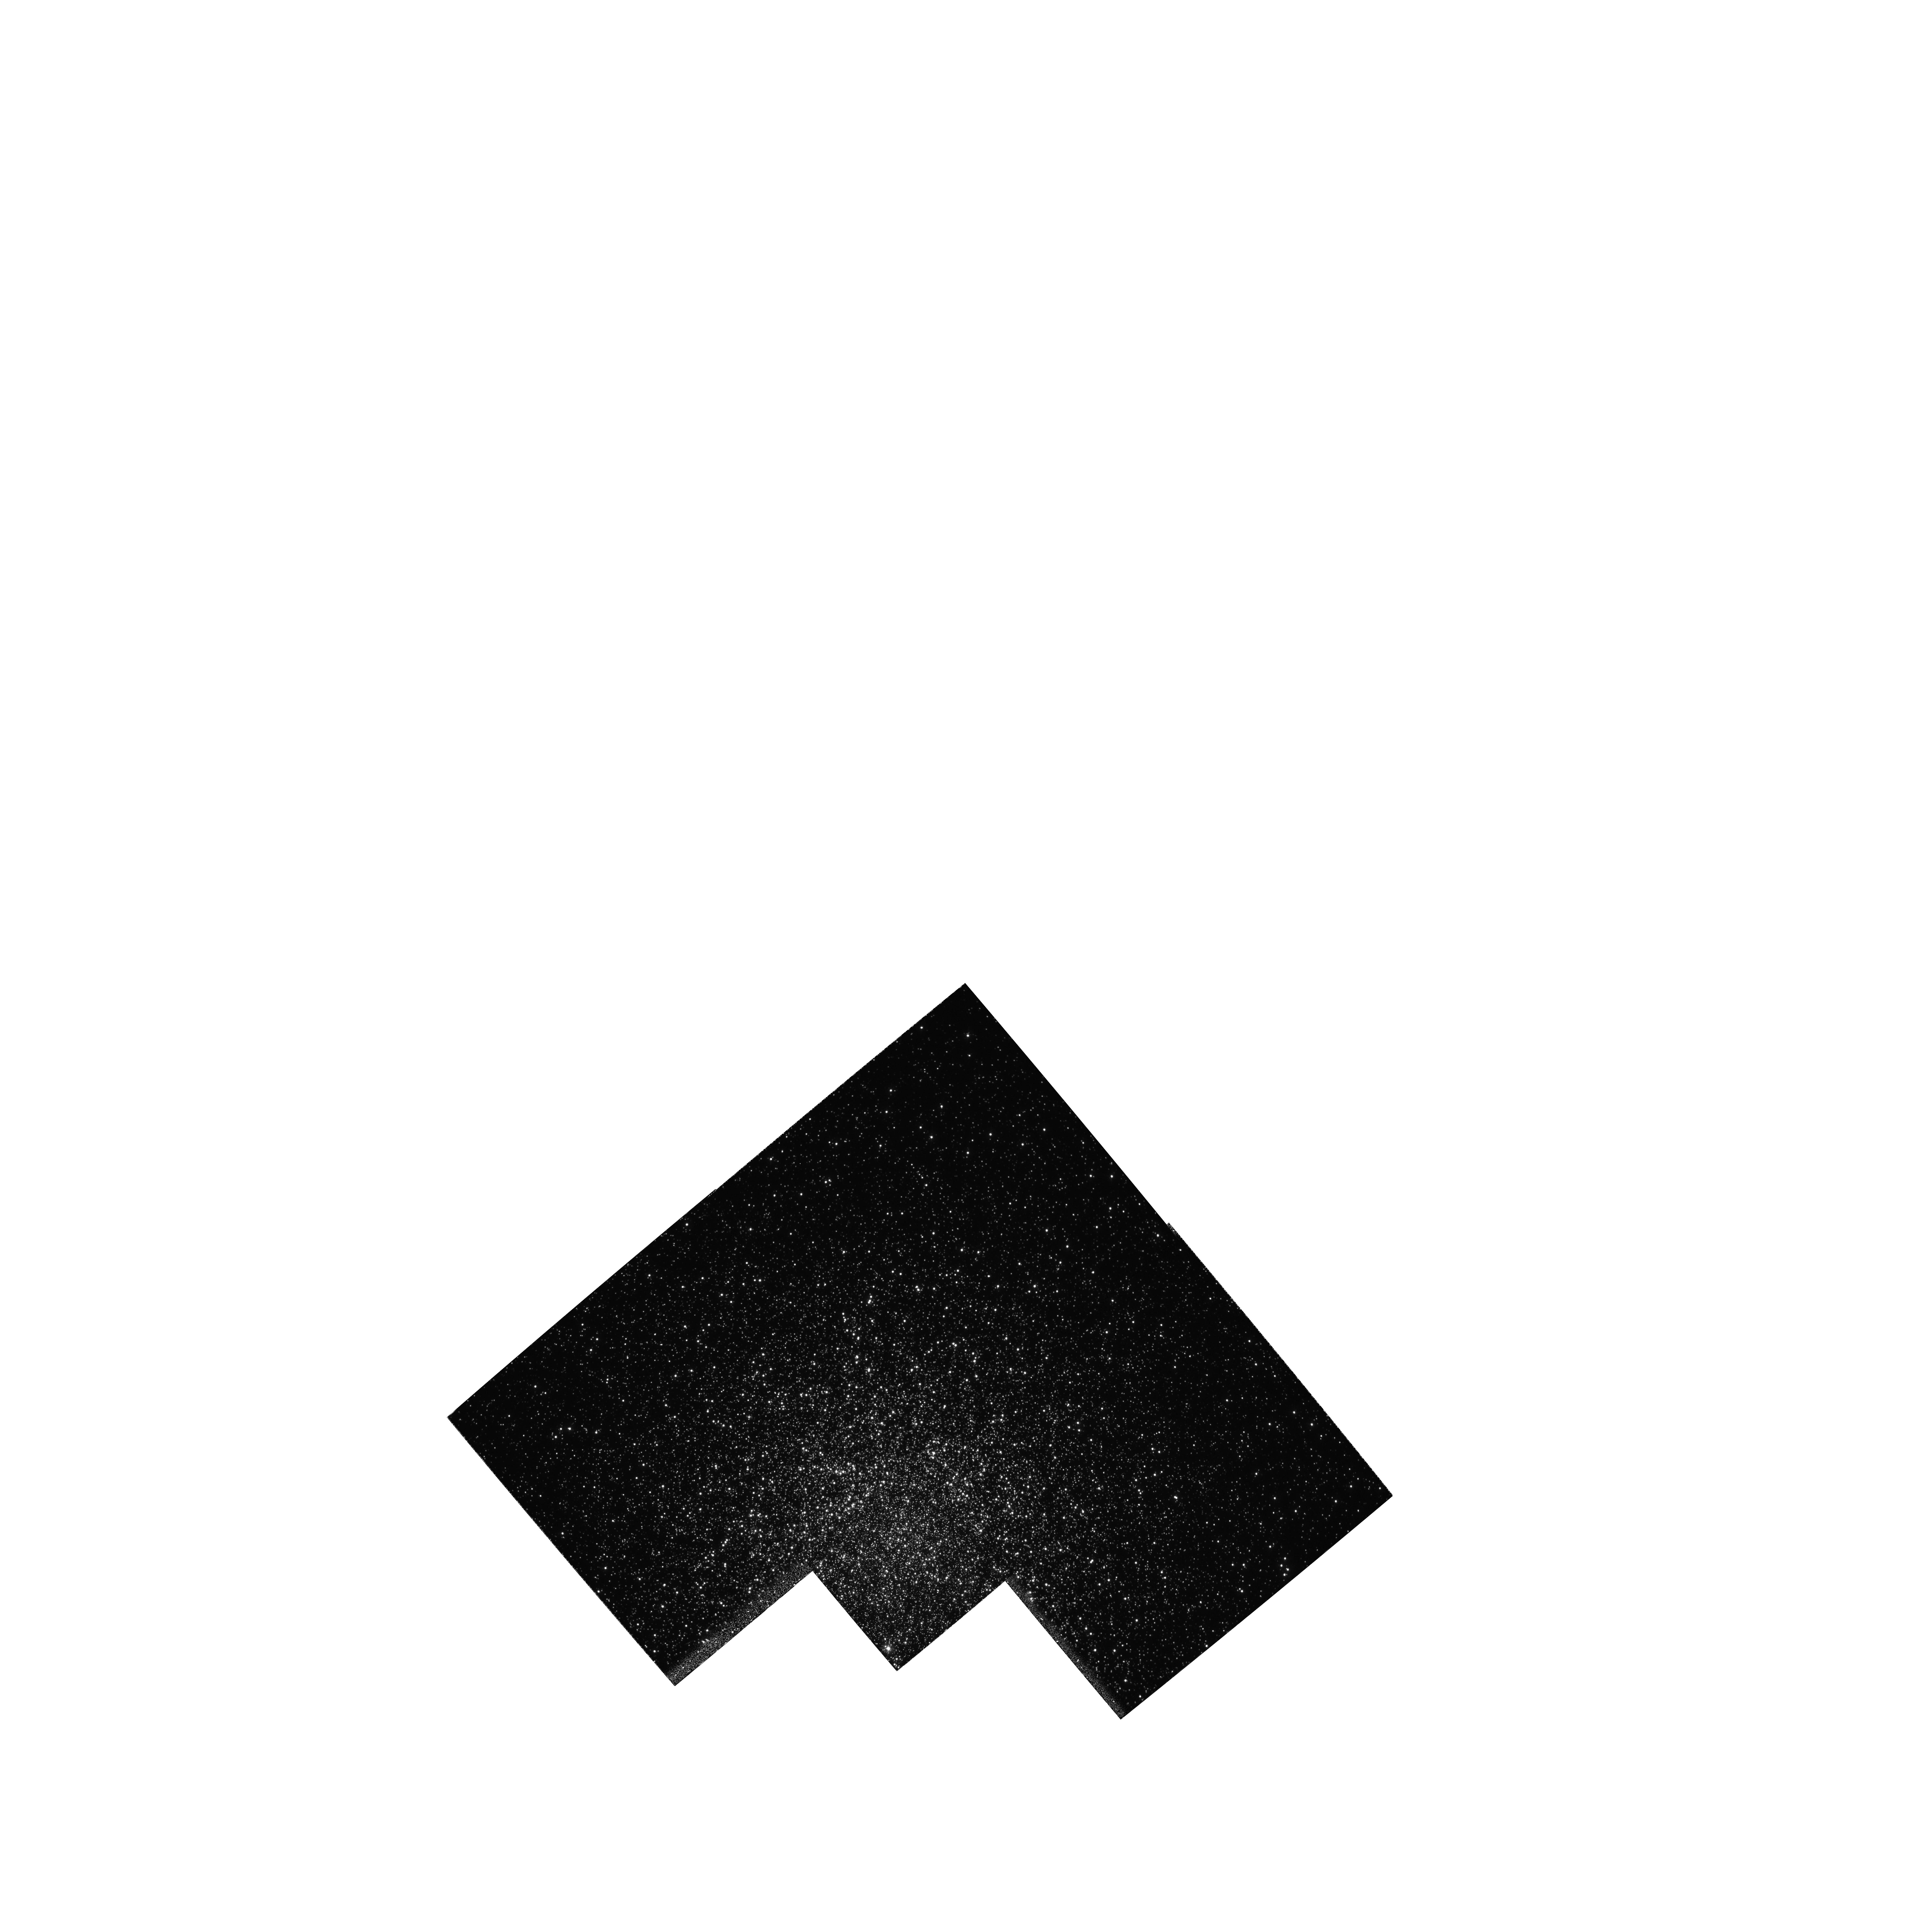
Target: NGC5272. Instrument: WFPC2/PC. Filter: F336W. Exposure: 56 min. Observation ID: hst_5496_01_wfpc2_pc_f336w_u2li01

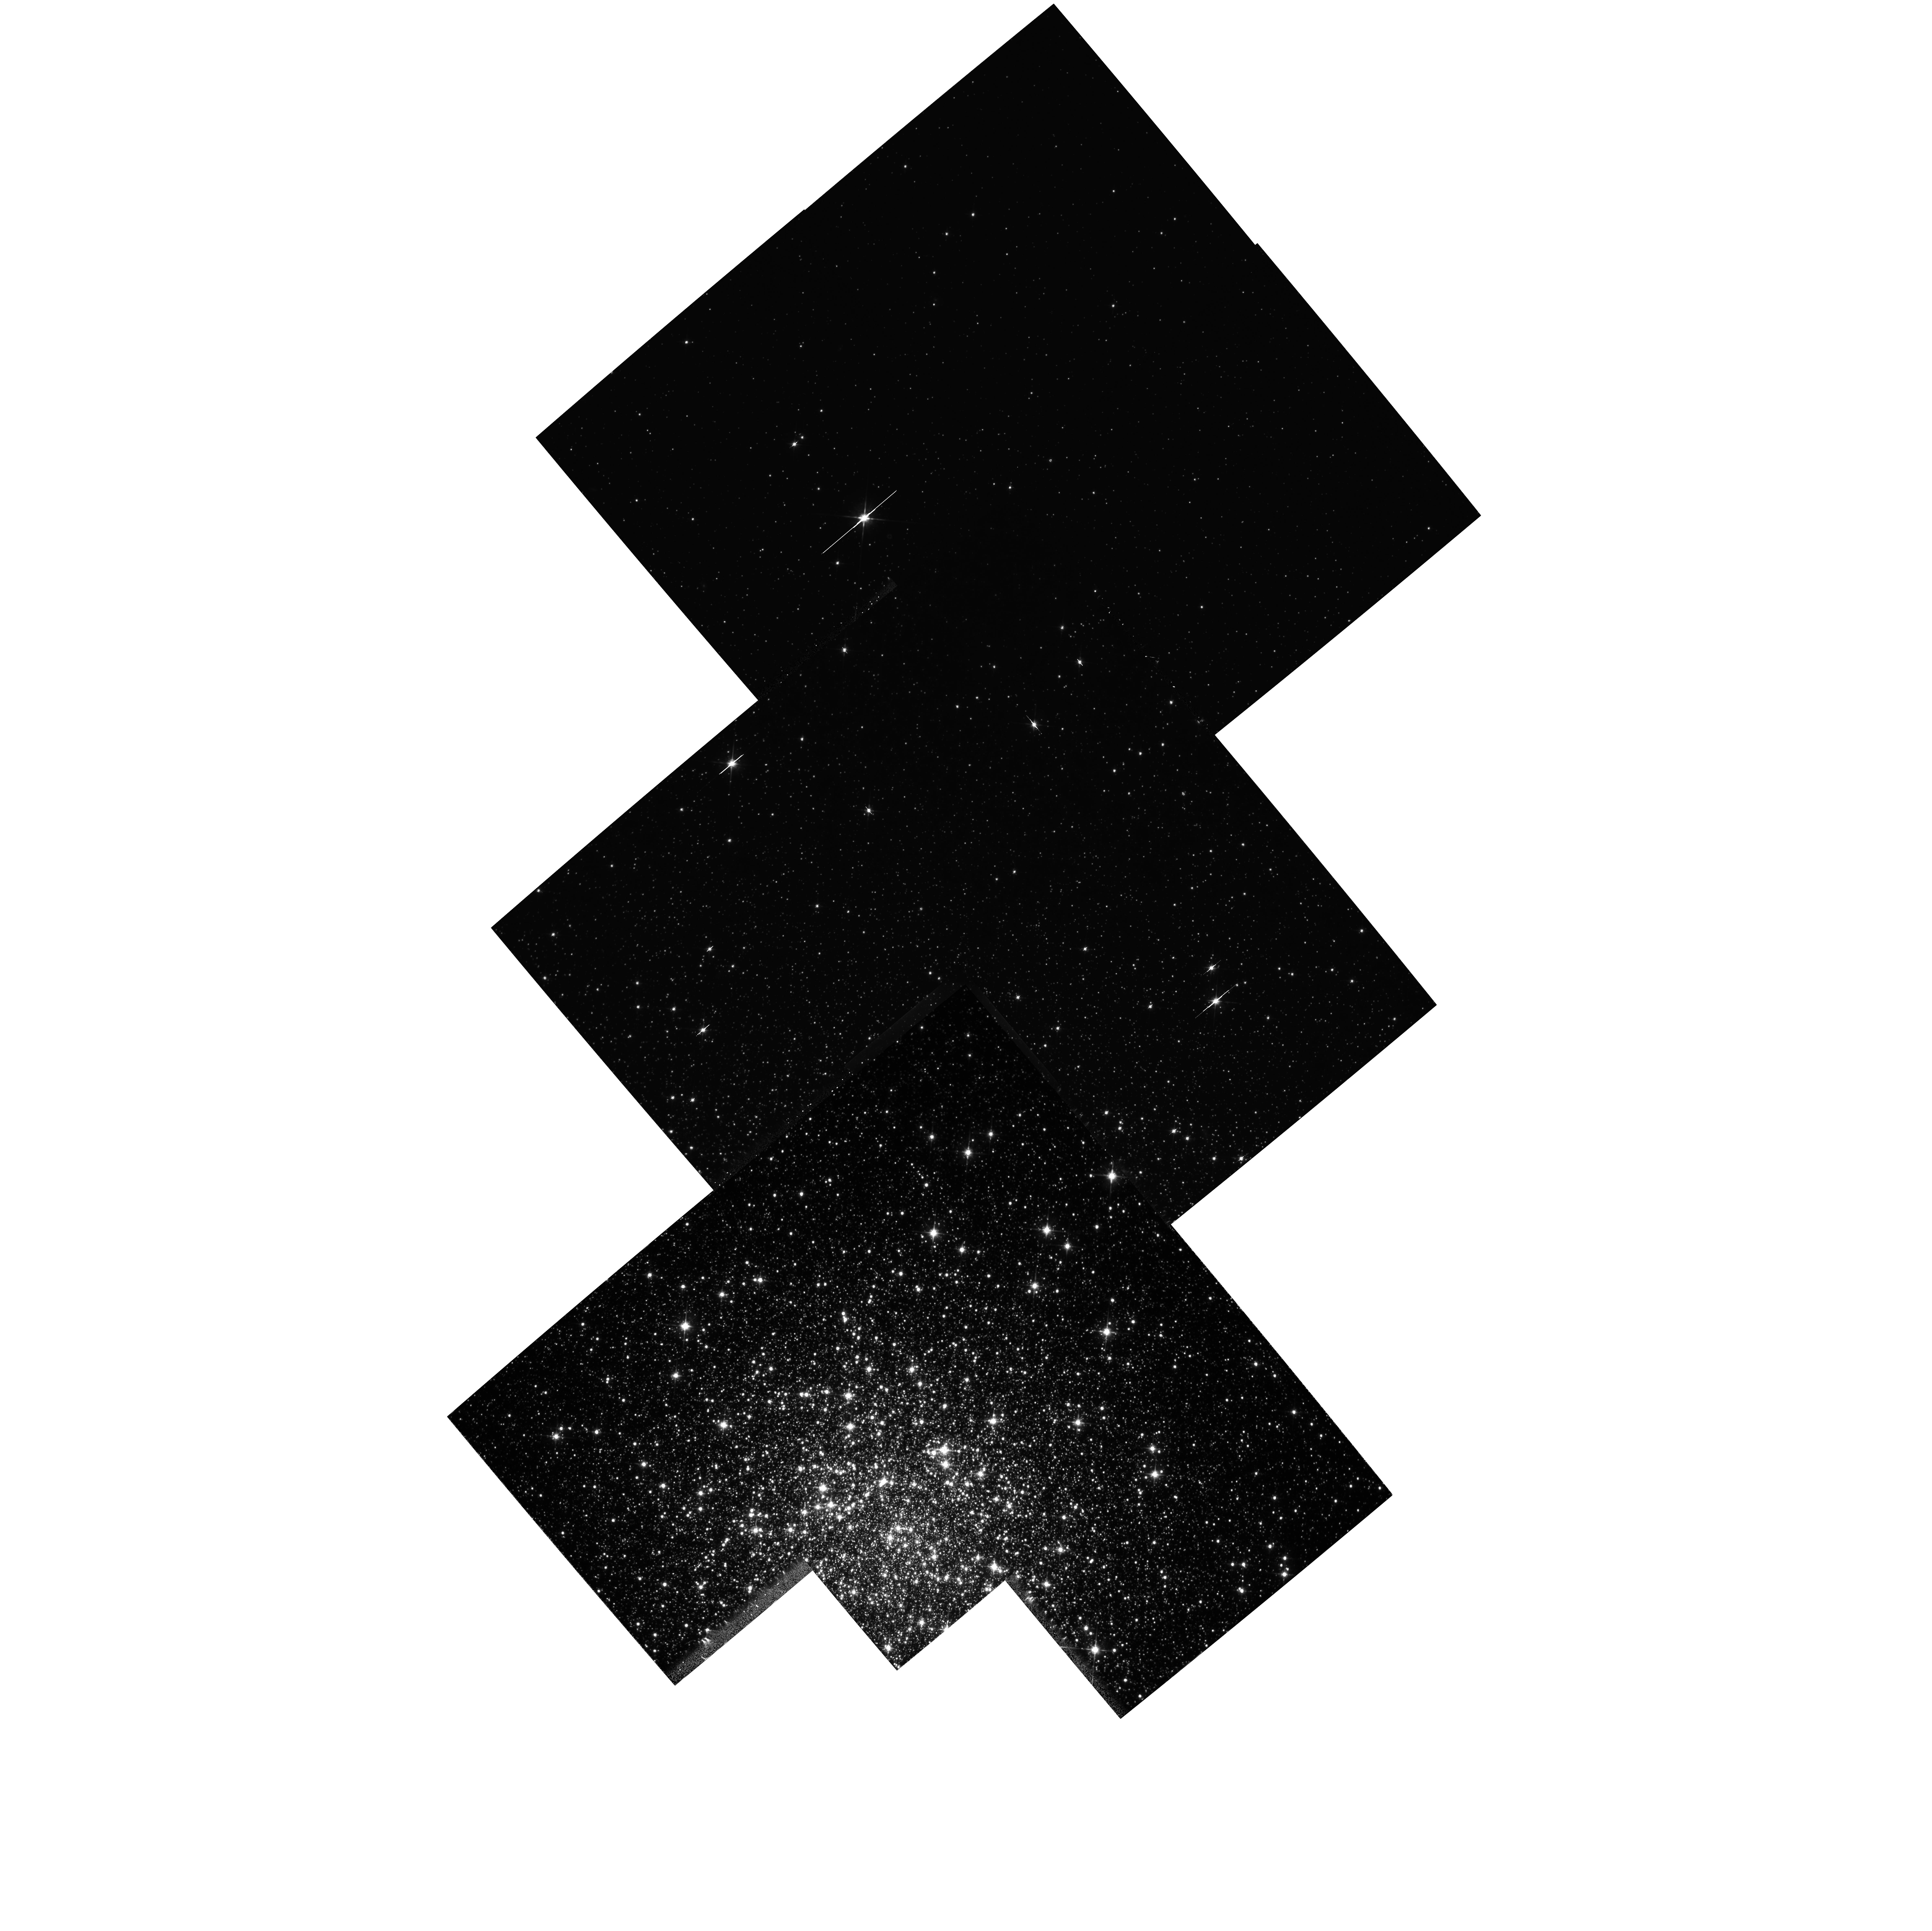
Target: NGC5272. Instrument: WFPC2/PC. Filter: F814W. Exposure: 49 min. Observation ID: hst_5496_01_wfpc2_pc_f814w_u2li01

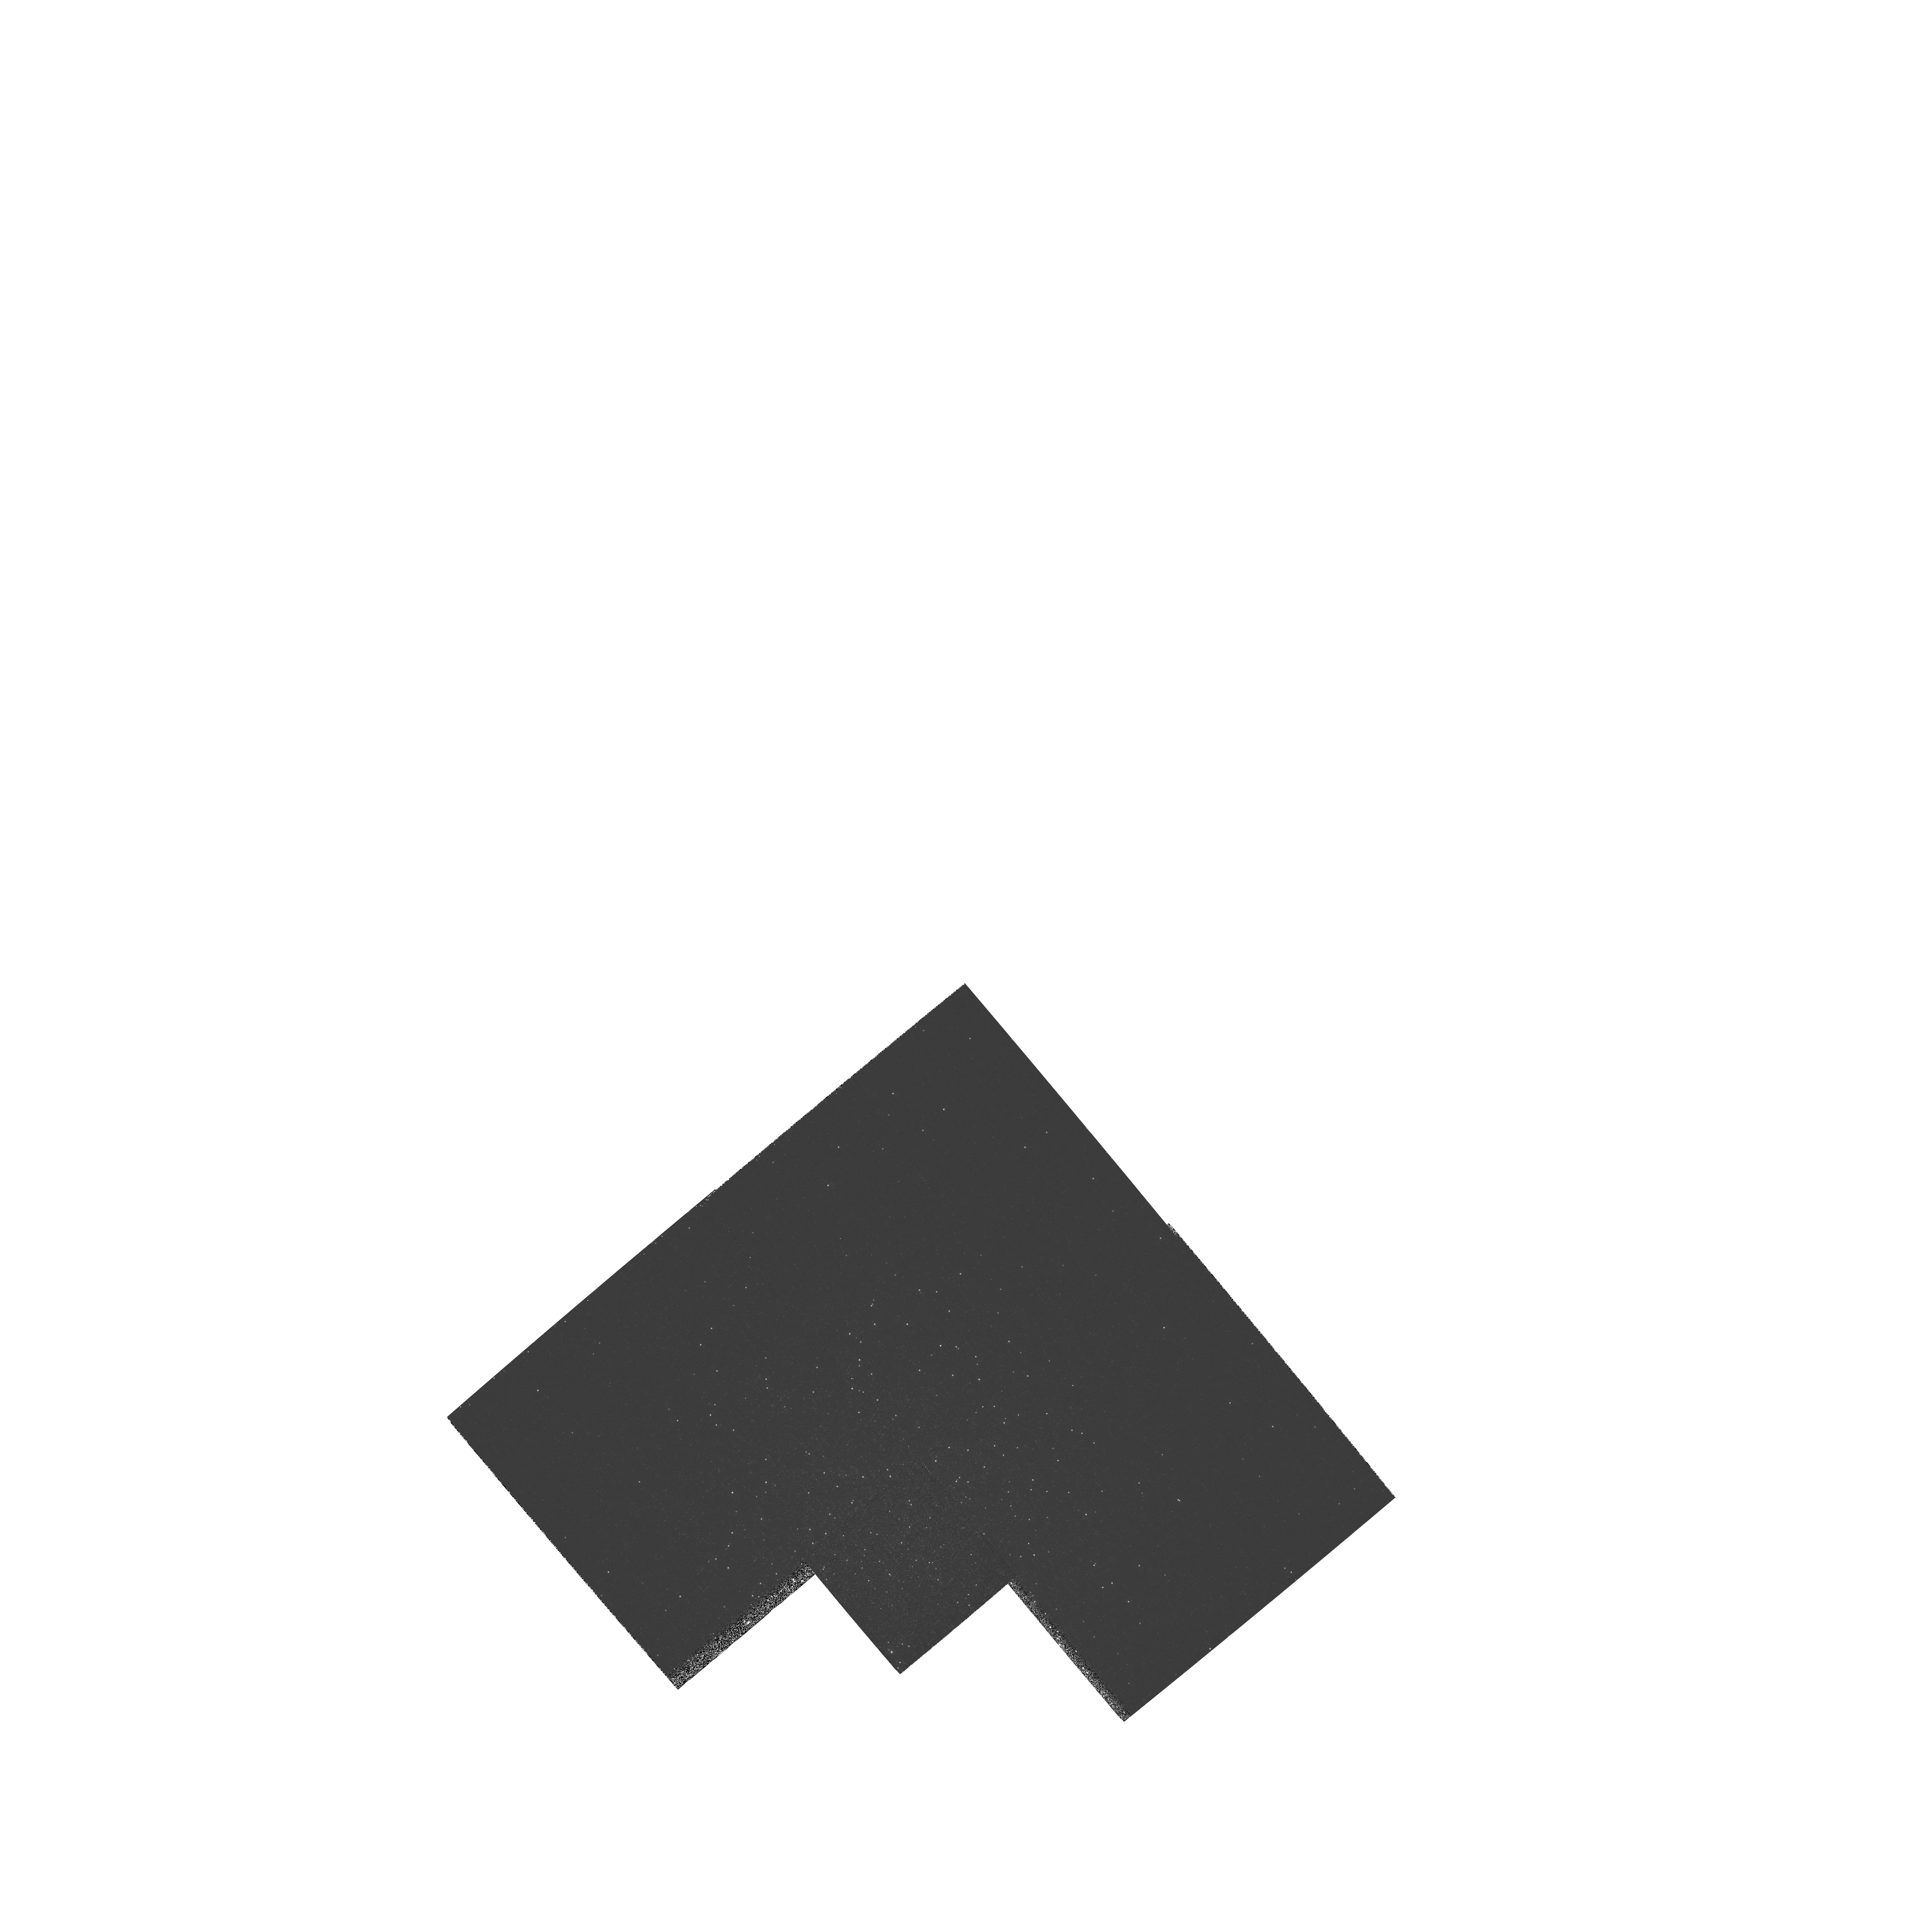
Target: NGC5272. Instrument: WFPC2/PC. Filter: F255W. Exposure: 20 min. Observation ID: hst_5496_01_wfpc2_pc_f255w_u2li01

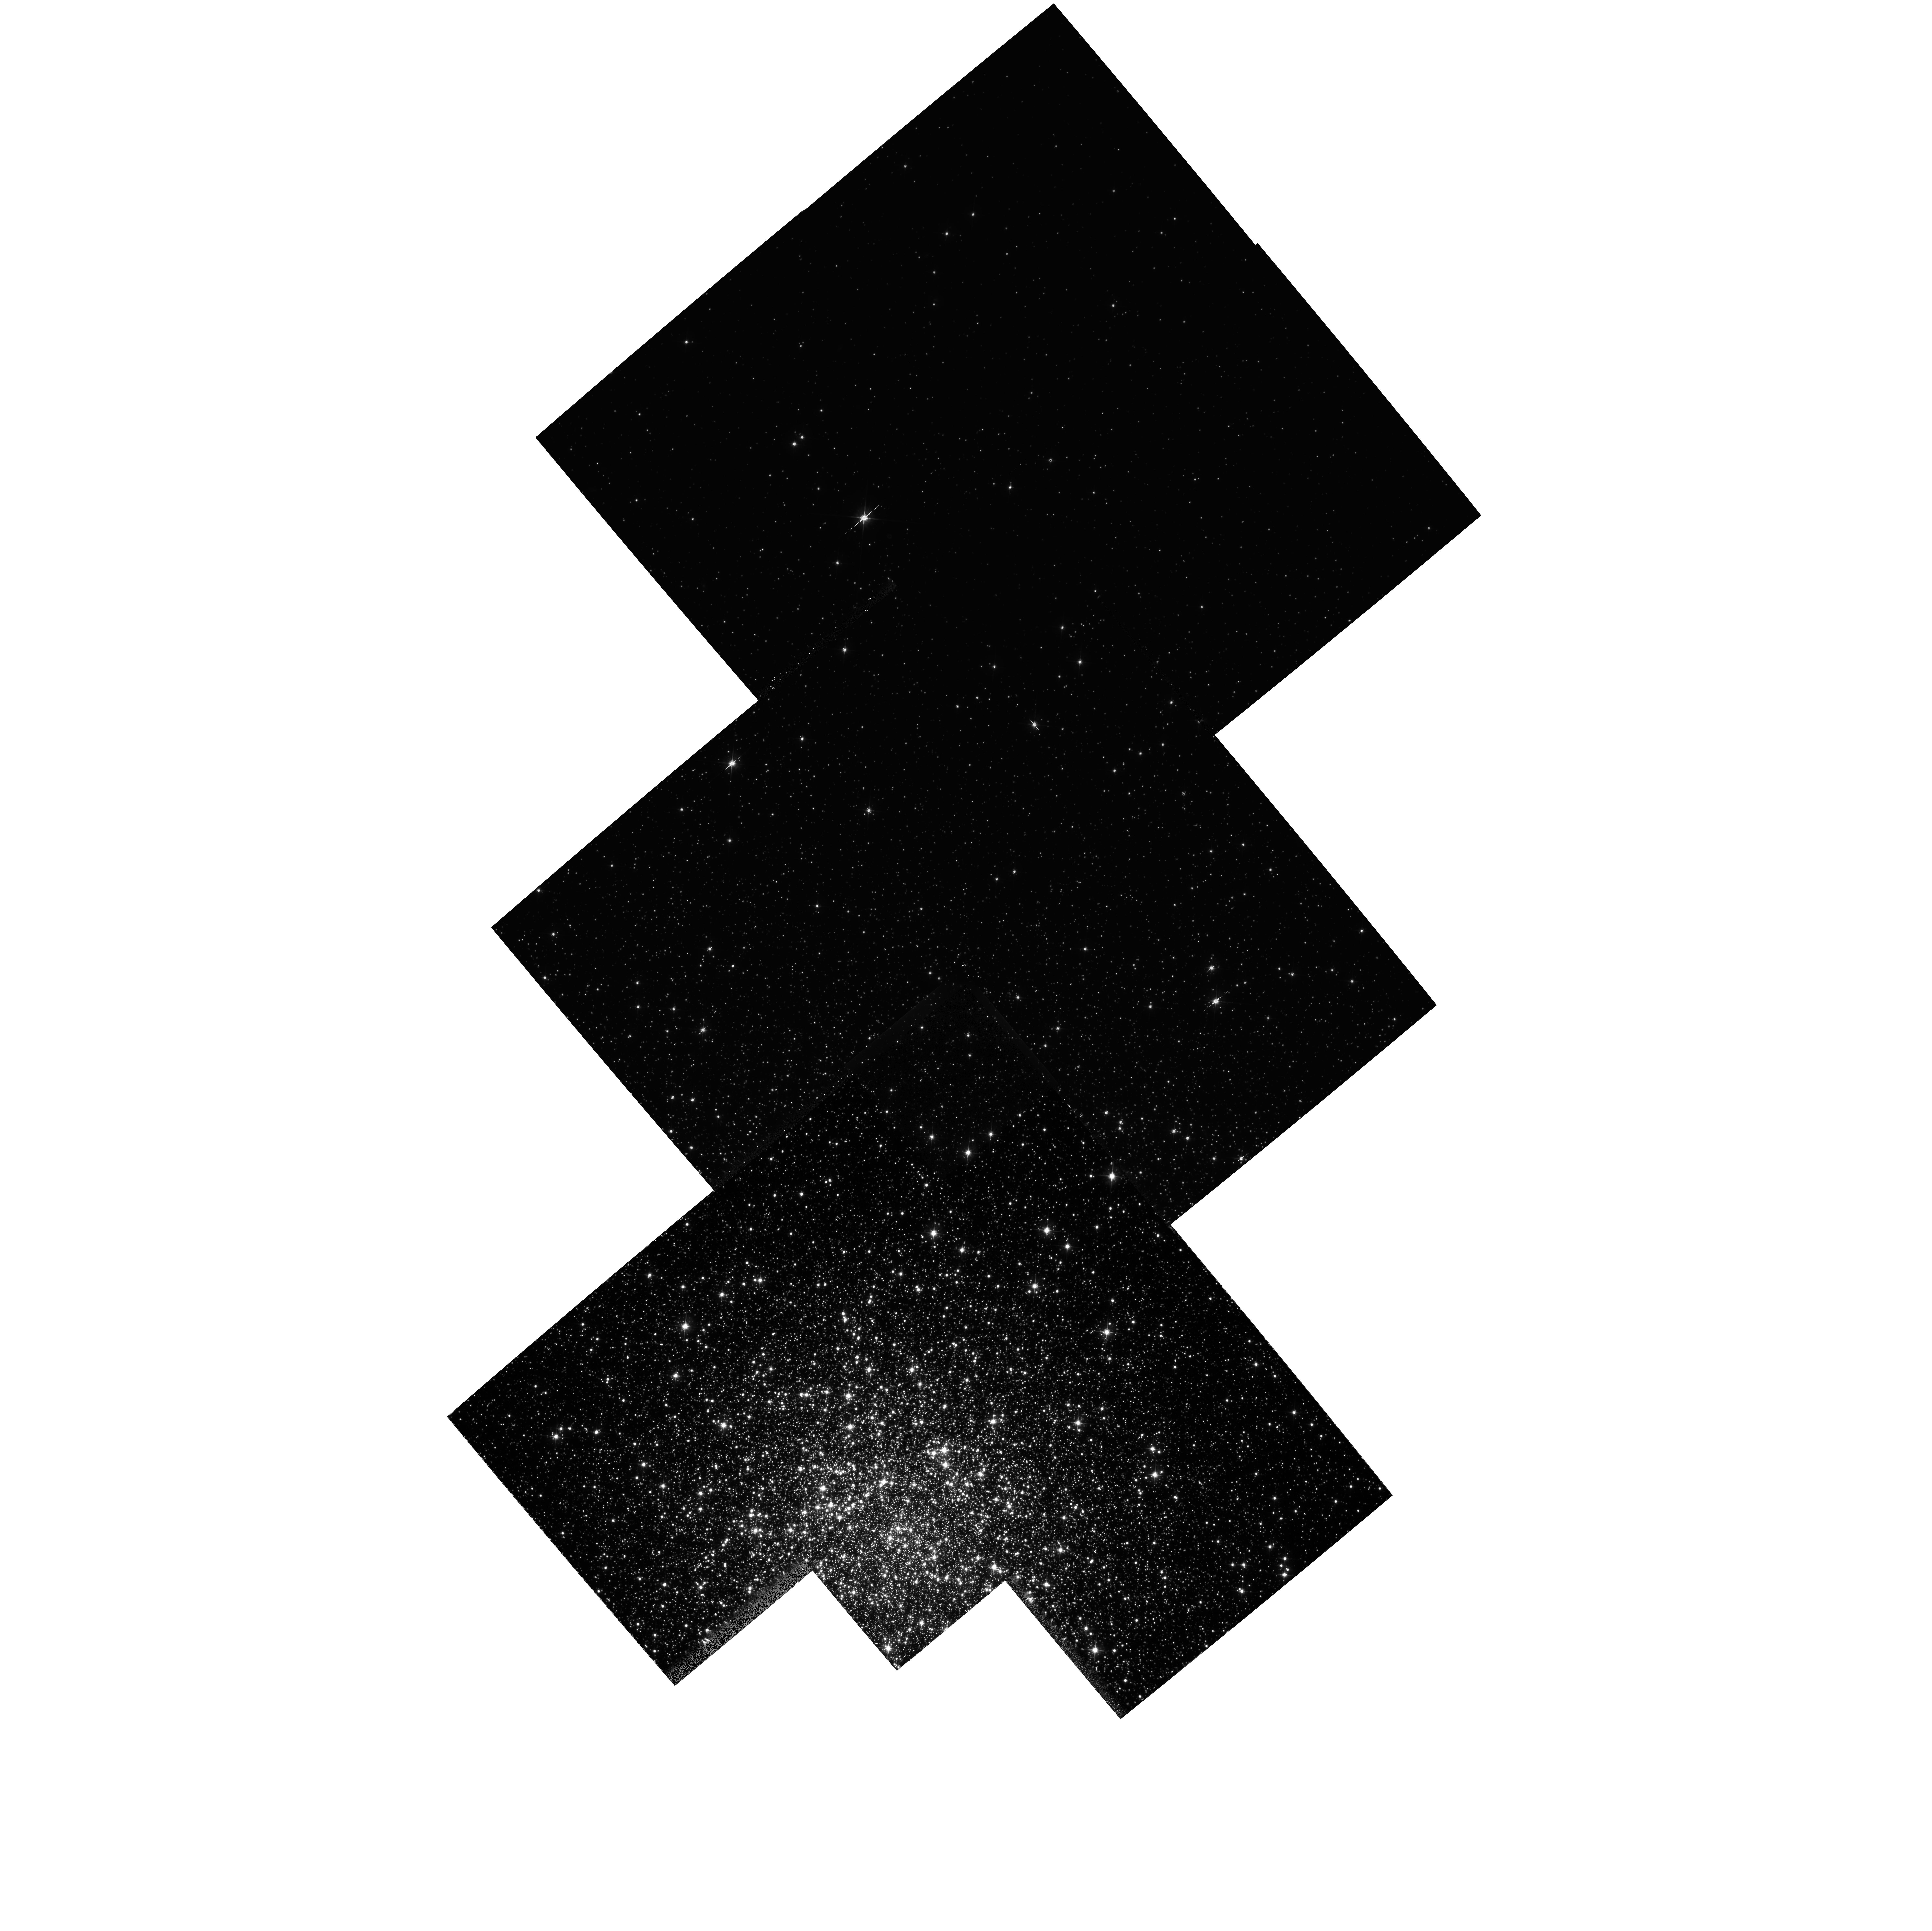
Target: NGC5272. Instrument: WFPC2/PC. Filter: F555W. Exposure: 1.4 h. Observation ID: hst_5496_01_wfpc2_pc_f555w_u2li01

M3: AN IDEAL LABORATORY FOR TESTING STELLAR EVOLUTION AND DYNAMICS: CYCLE4 HIGH (PI: Fusi Pecci, Flavio)

We propose WFPC2 observations of the Galactic globular cluster M3 in UVI and the mid -UV (F218W). This will be the first COMPLETE sample of Post-main sequence stars over the entire area of the cluster. It will allow the most stringent test of stellar evolutionary models and will yield crucial observational input for the study of star interactions and dynamics within a cluster. The results should have wide applicability including: (1) the most accurate test of the ``stellar clock'' used in dating globular clusters; (2) a complete survey of very fast evolutionary stages and rare (trace) stellar types (e.g. UV-bright stars, blue stragglers, binaries) along with their radial distributions, which will provide fundamental information for internal cluster dynamics and for the origin of UV light from elliptical galaxies. The cluster M3 is the ideal target for this purpose. We already have ground-based photometry of about 18000 stars: the best complete CMD, the largest complete Luminosity Function for Post-MS stars, and the largest sample of blue straggler stars (BSS) ever obtained for a globular cluster from the ground. The tests we propose require even larger samples which can only be achieved by observing the cluster core which is not resolved from the ground.